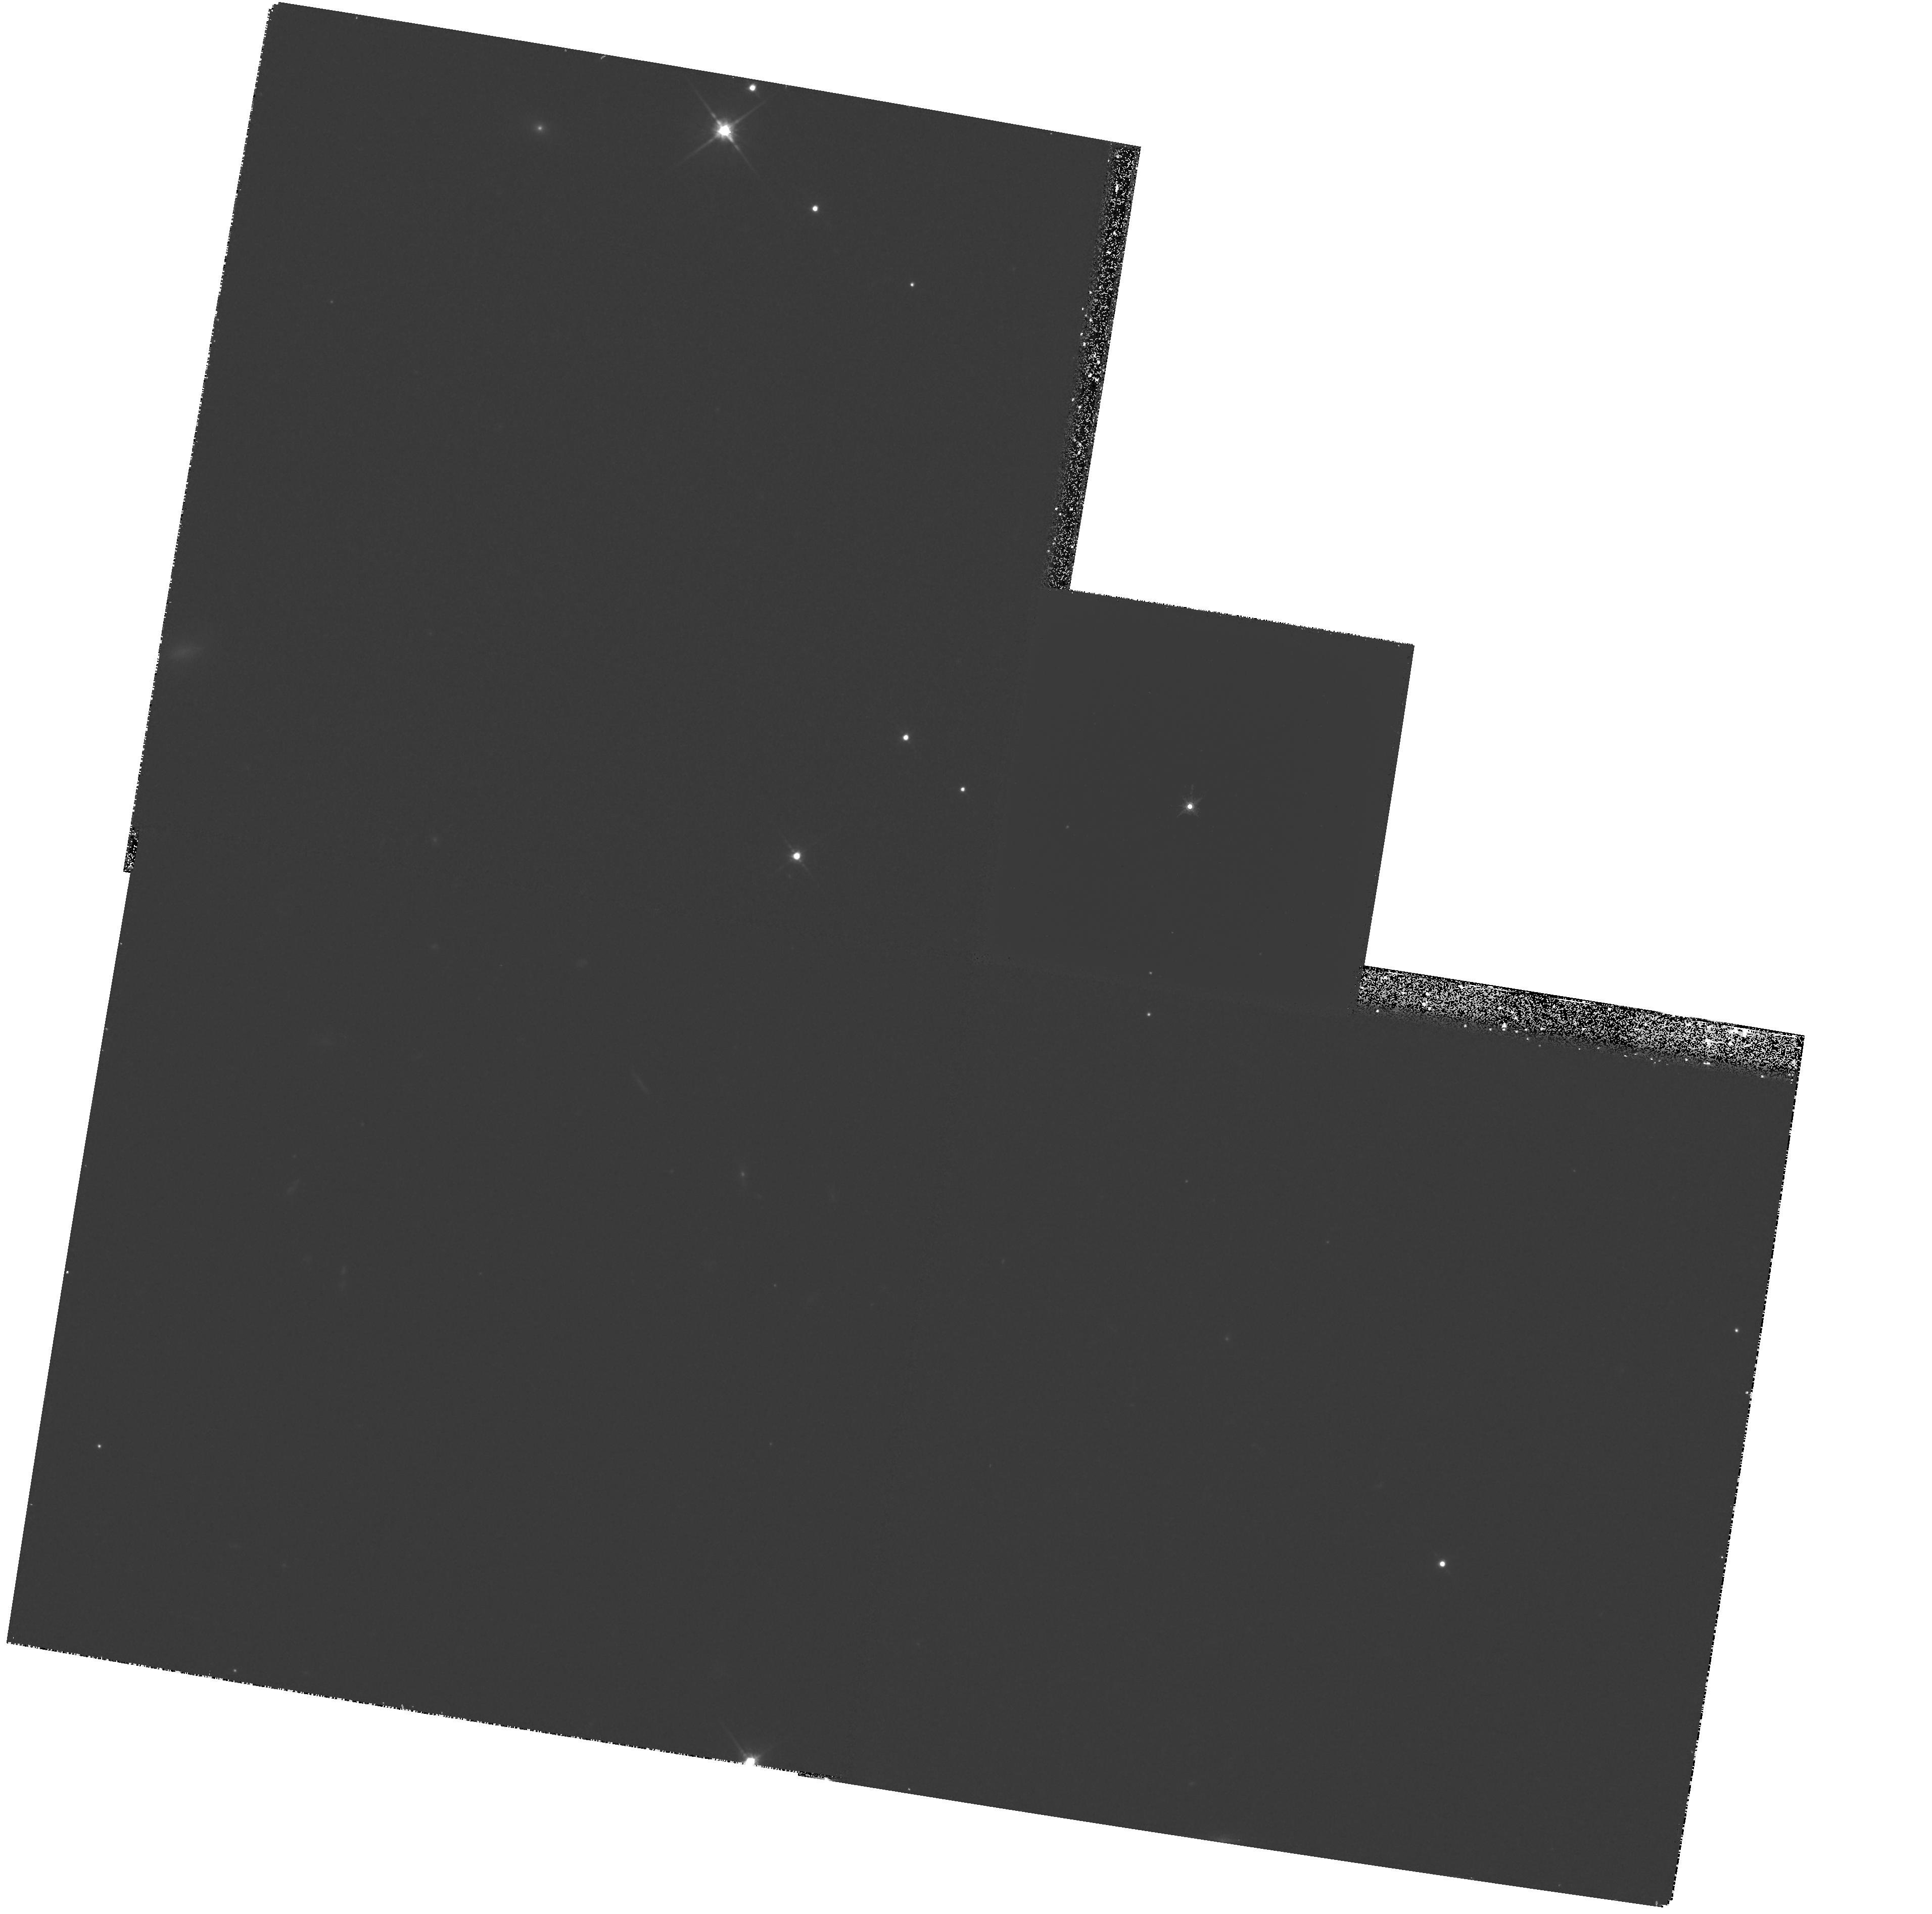
Target: H0449-1645. Instrument: WFPC2/PC. Filter: F814W. Exposure: 27 min. Observation ID: hst_5958_05_wfpc2_pc_f814w_u2yk05

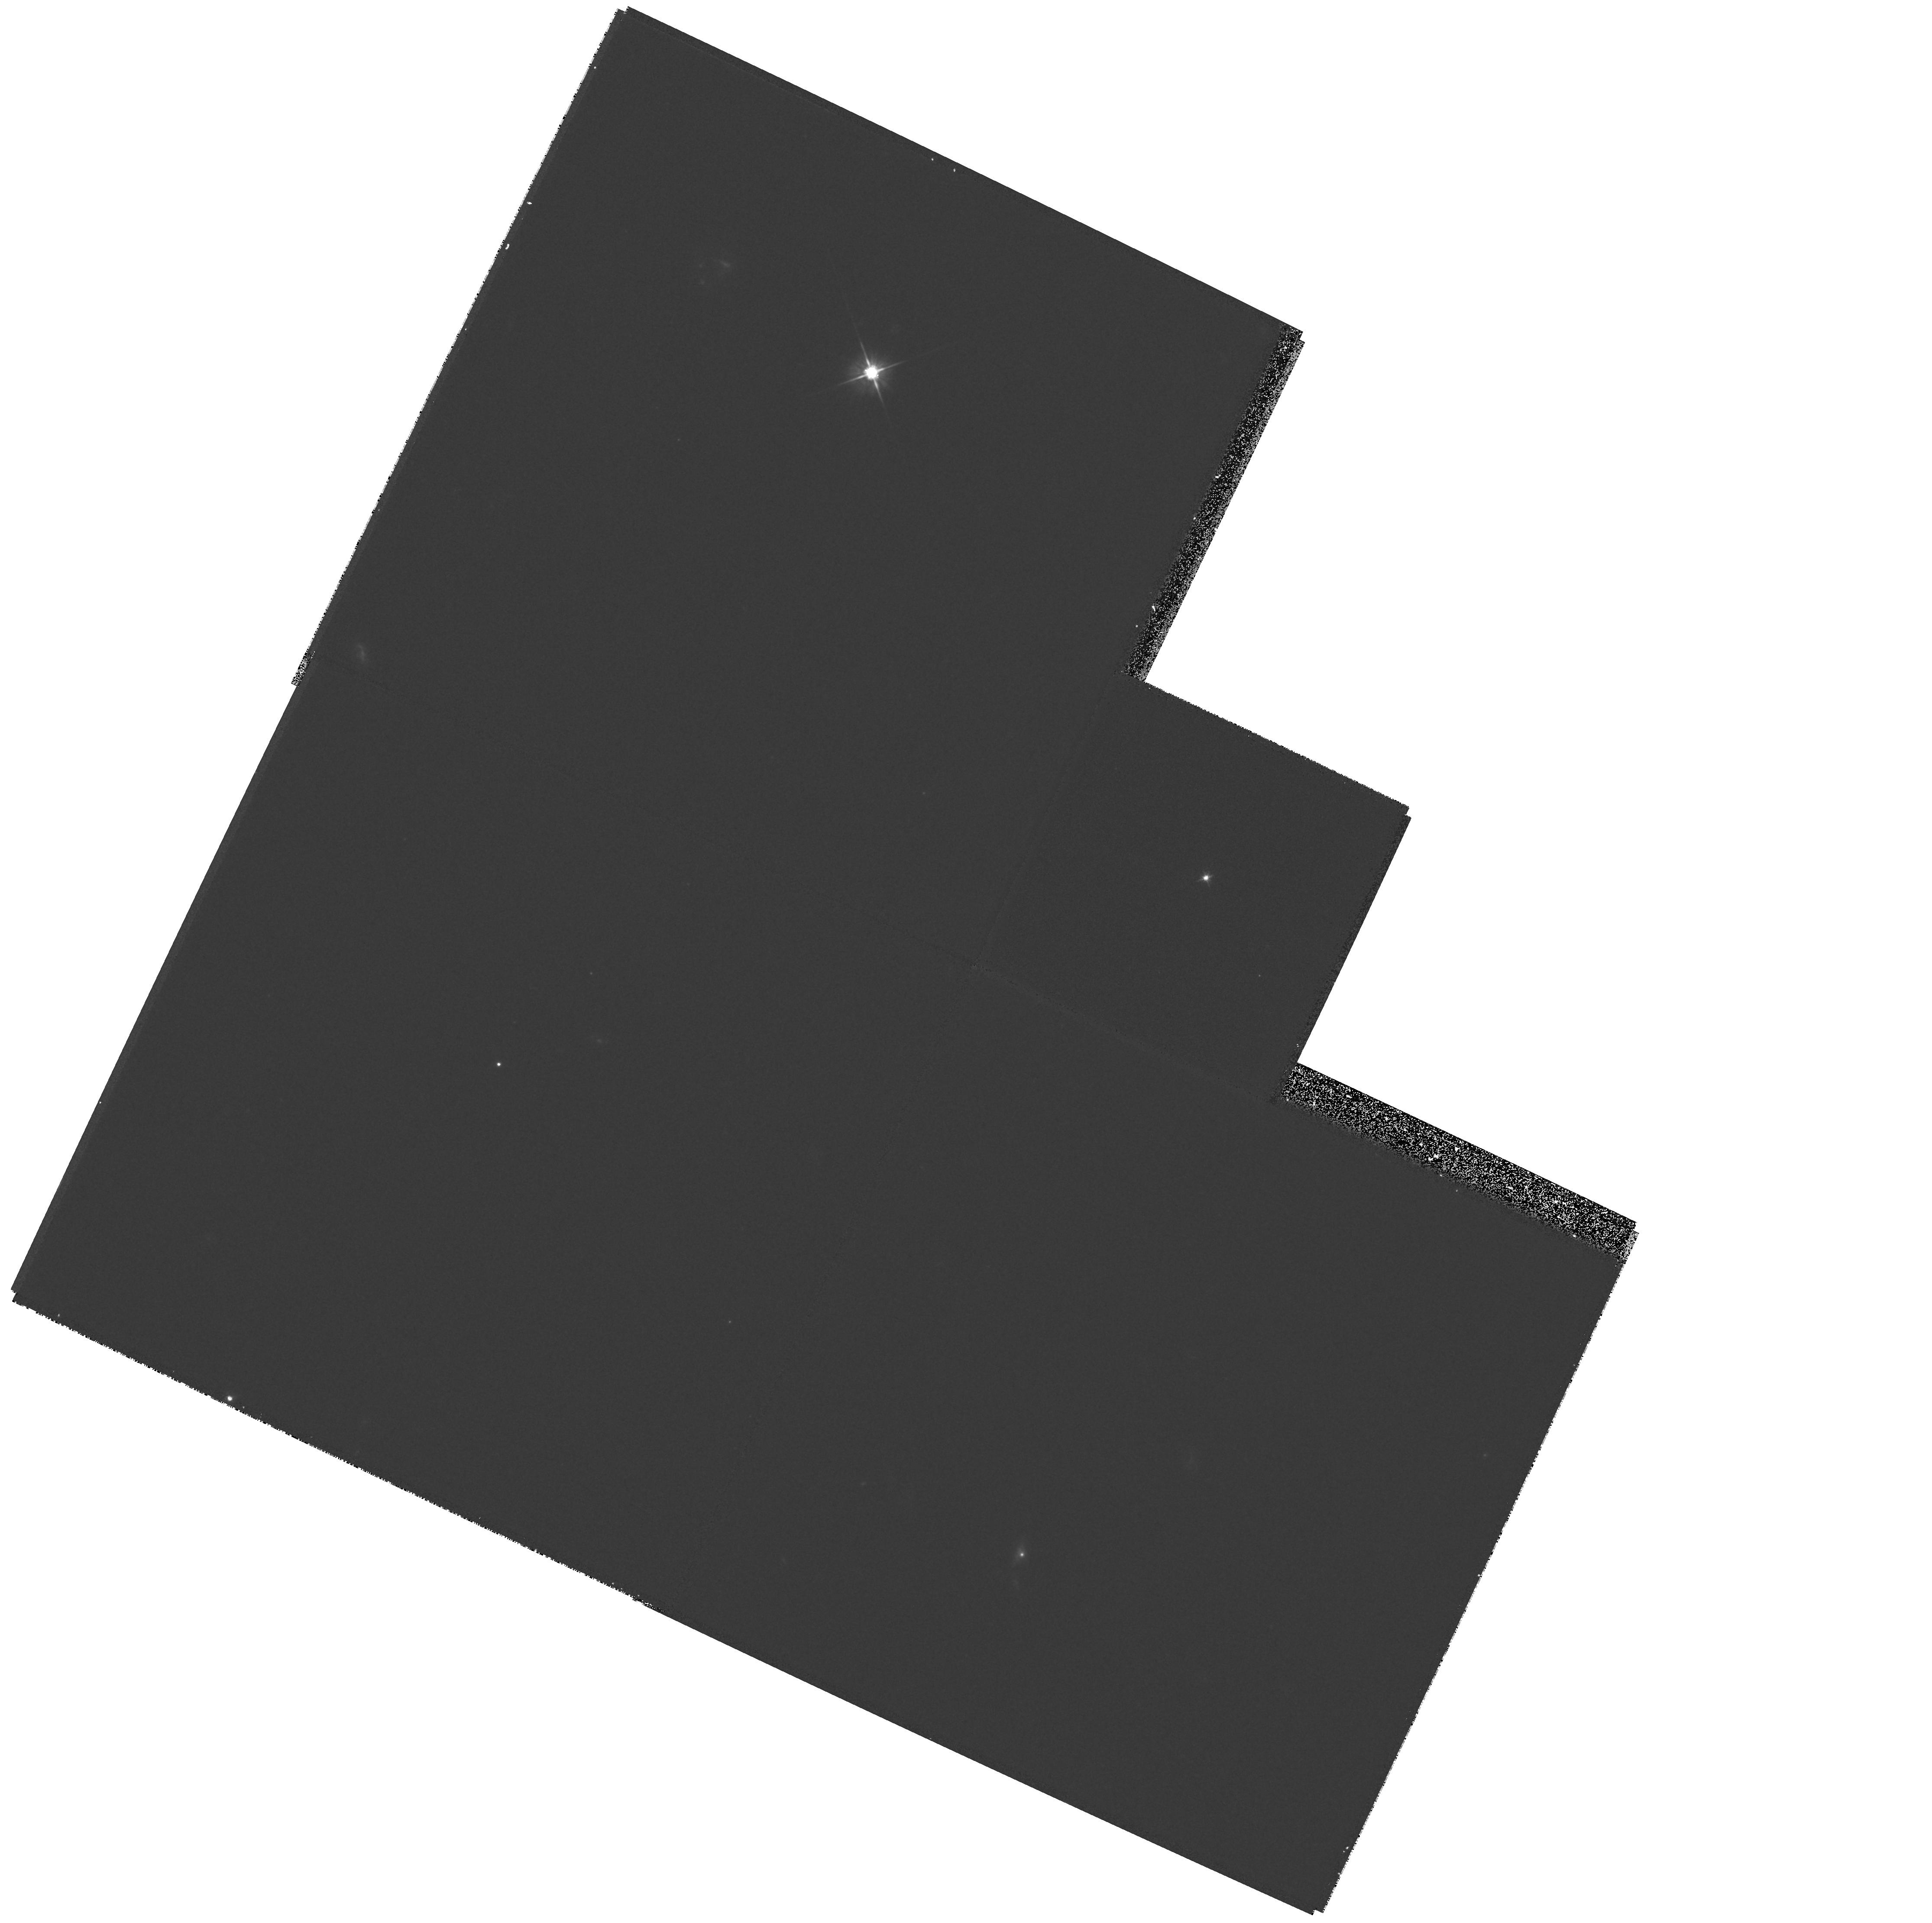
Target: 0956+122. Instrument: WFPC2/PC. Filter: F555W. Exposure: 16 min. Observation ID: hst_5958_02_wfpc2_pc_f555w_u2yk02

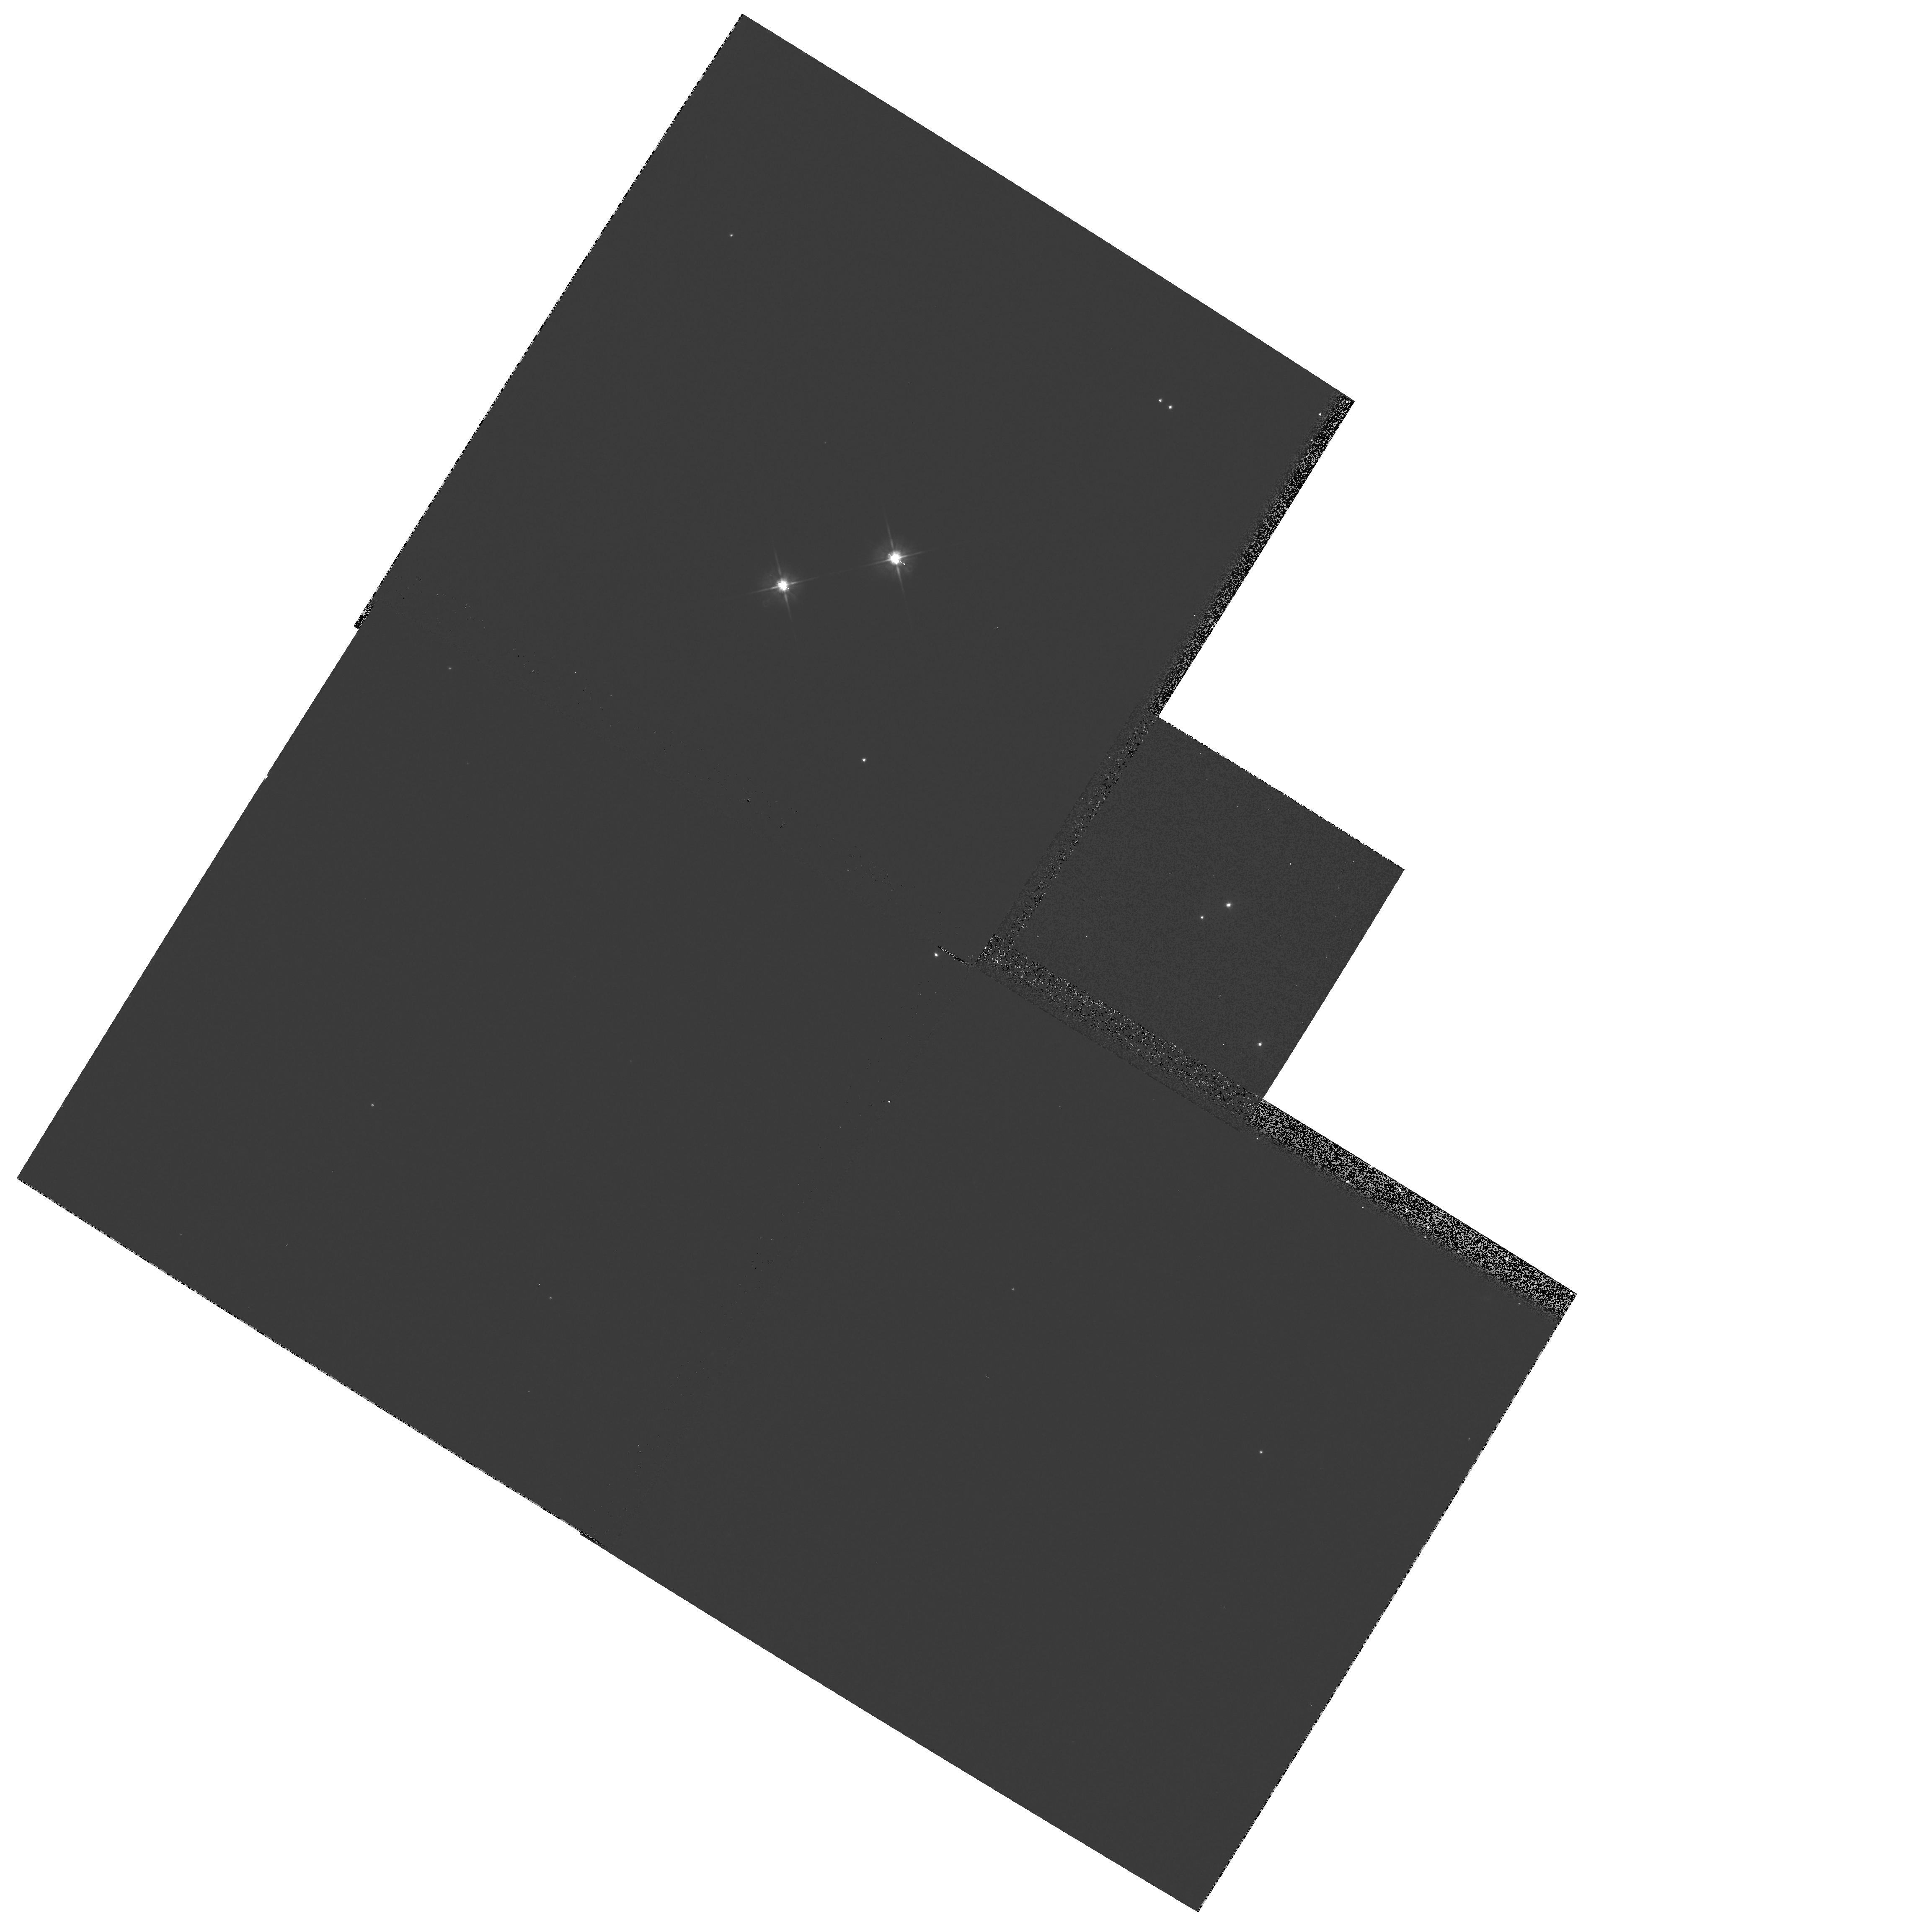
Target: HE1104-1805. Instrument: WFPC2/PC. Filter: F555W. Exposure: 3 min. Observation ID: hst_5958_03_wfpc2_pc_f555w_u2yk03

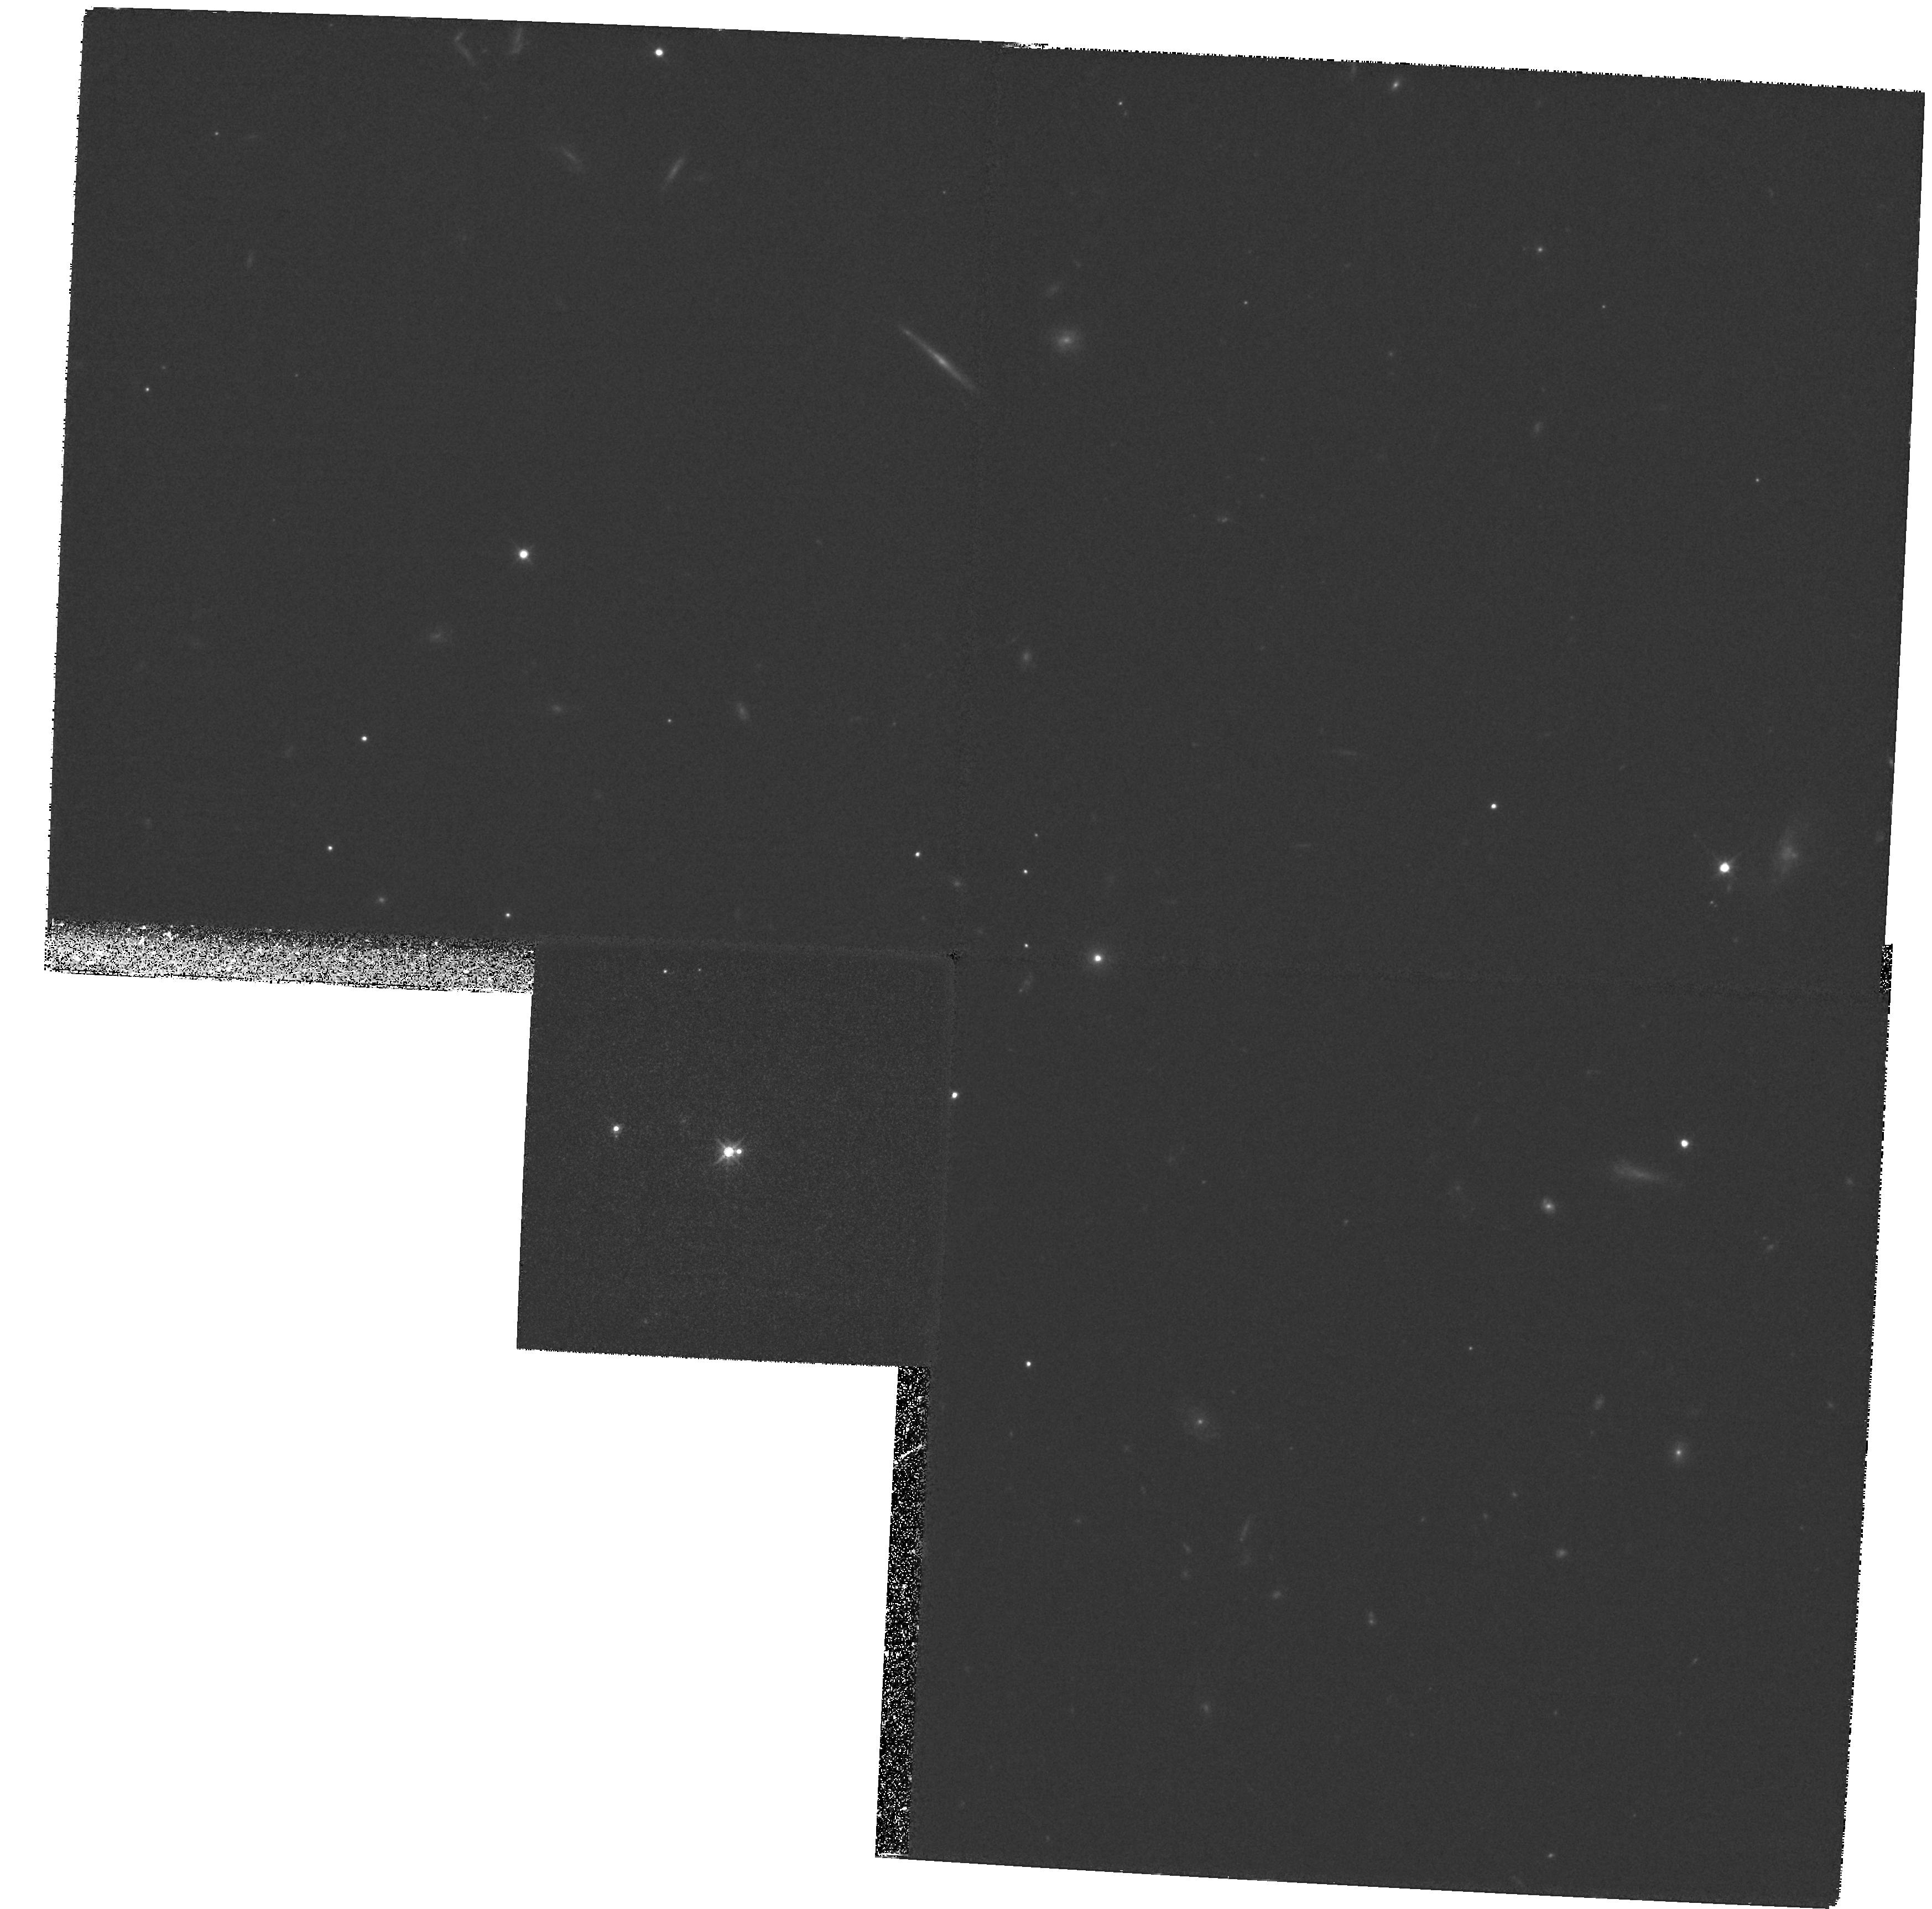
Target: J03.13A-OFFSET-NEW. Instrument: WFPC2/PC. Filter: F814W. Exposure: 52 min. Observation ID: hst_5958_06_wfpc2_pc_f814w_u2yk06

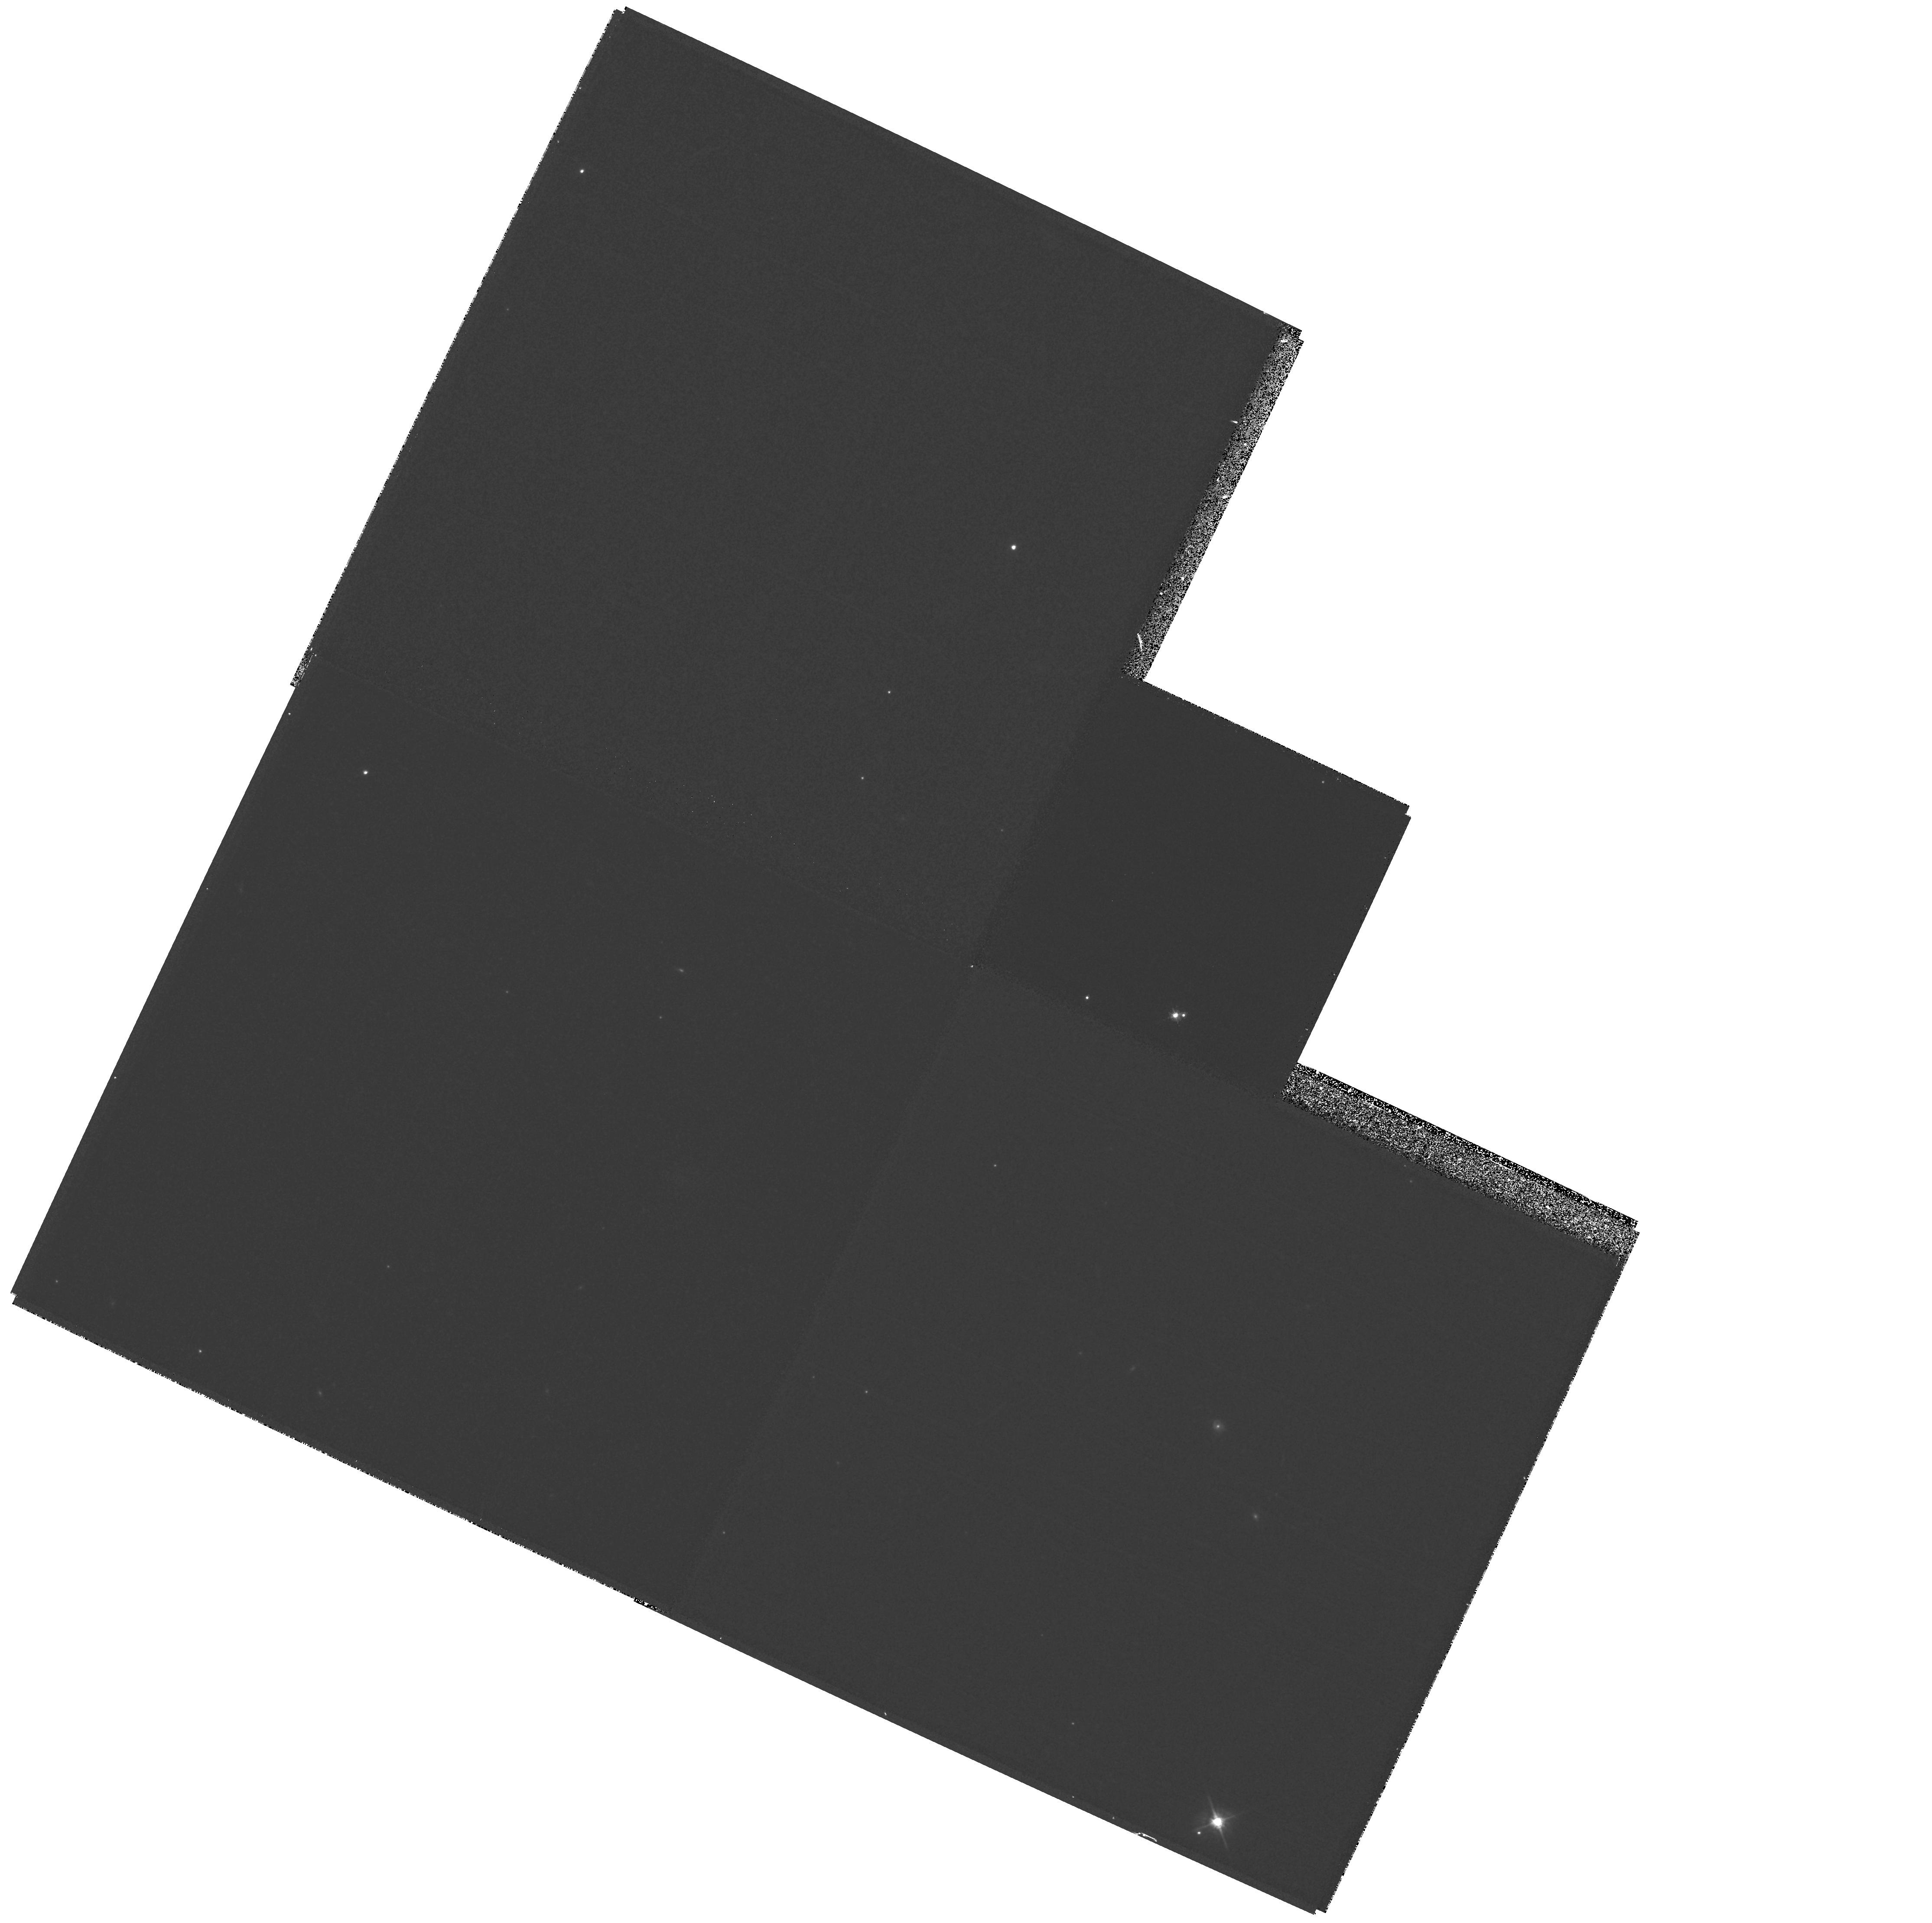
Target: J03.13A-OFFSET. Instrument: WFPC2/PC. Filter: F555W. Exposure: 13 min. Observation ID: hst_5958_01_wfpc2_pc_f555w_u2yk01

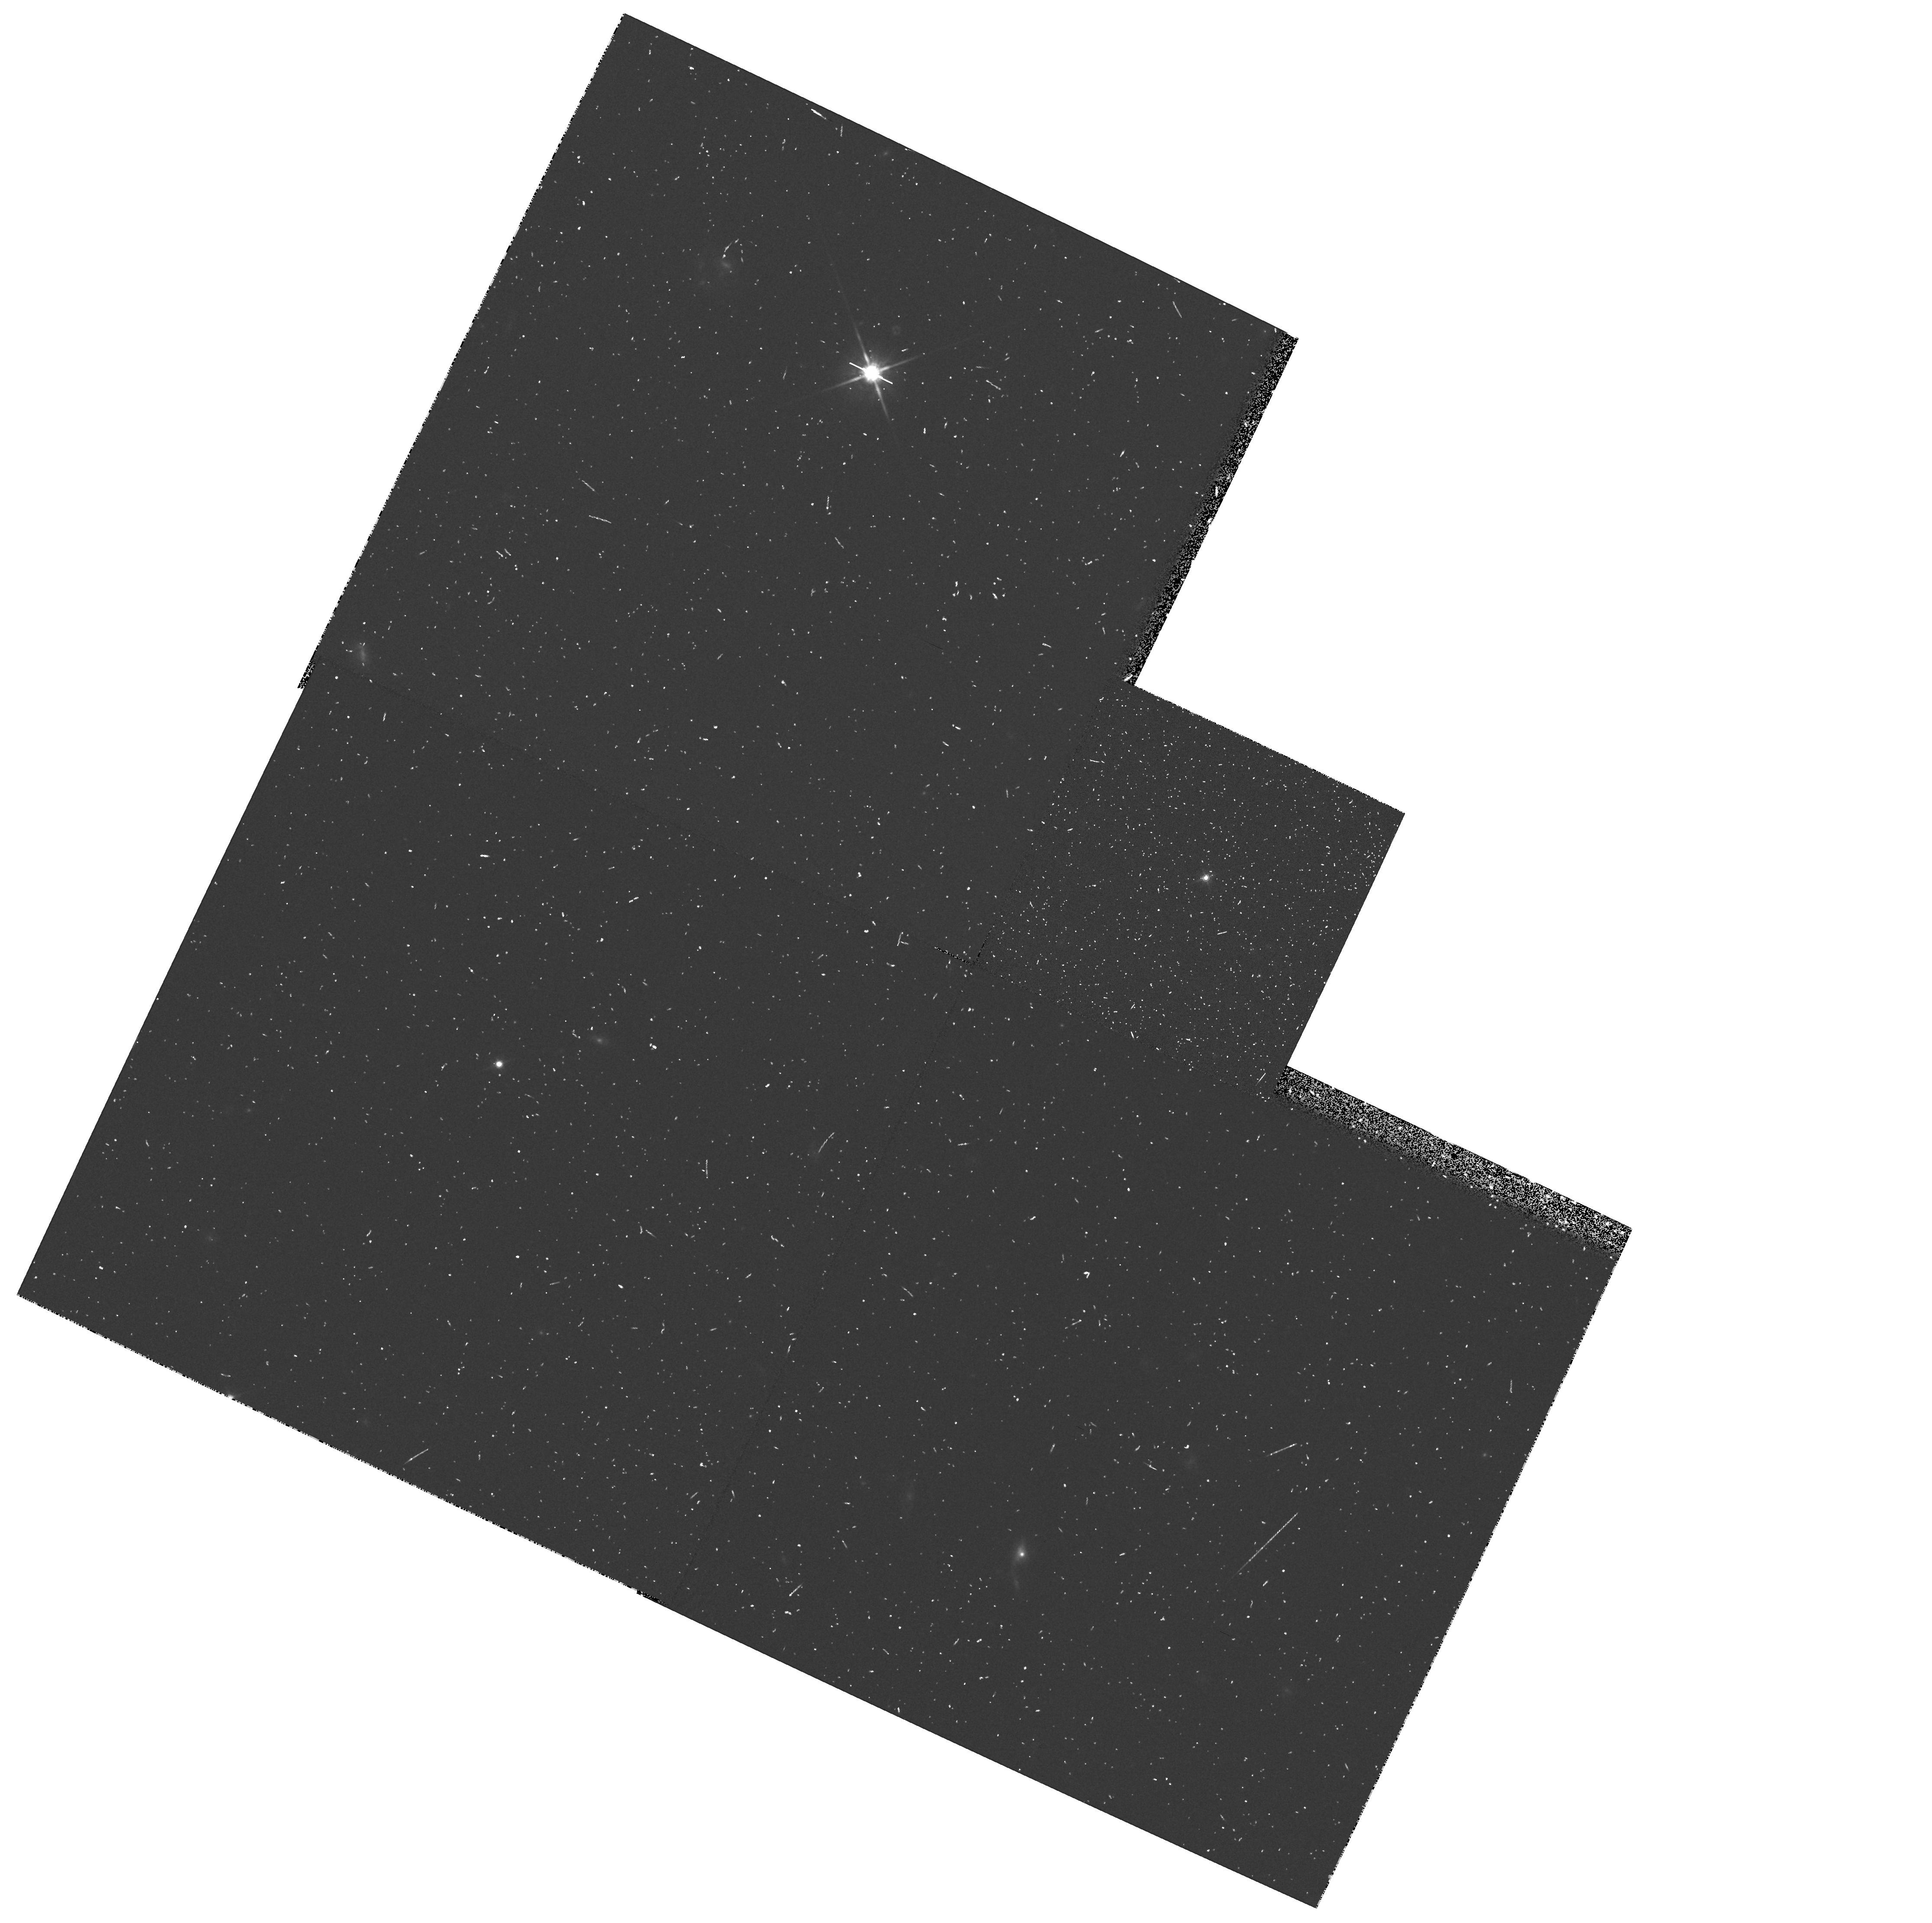
Target: 0956+122. Instrument: WFPC2/PC. Filter: F814W. Exposure: 10 min. Observation ID: hst_5958_02_wfpc2_pc_f814w_u2yk02

HST OBSERVATIONS OF NEW GRAVITATIONAL LENS CANDIDATES (PI: Surdej, Jean)

Two new promising cases of multiply imaged quasars (J03.13 A and B and HE1104--180 A and B) have recently been identified in the framework of systematic optical surveys for gravitational lenses carried out at the European Southern Observatory. Furthermore, following a careful re-analysis (numerical PSF subtraction) of a sample of WFPC planetary camera frames obtained for 41 selected highly luminous quasars within the HST snapshot survey, we have identified several good gravitational lens candidates among which 0956+1217. For several of these candidates, individual spectra of the resolved QSO images have never been obtained. The lens has not yet been identified for most of them. No direct imagery at high angular resolution (<= 0.1") exists for the two first candidates. The interesting structures seen for the best HST candidate need to be confirmed. Taking advantage of the excellent angular resolution of HST, we propose to obtain FOS spectra and to directly image with the WFPC2 planetary camera these new gravitational lens candidates in order to identify their real physical nature (lensed or not lensed) and to set important constraints on the lensing (or other) models.